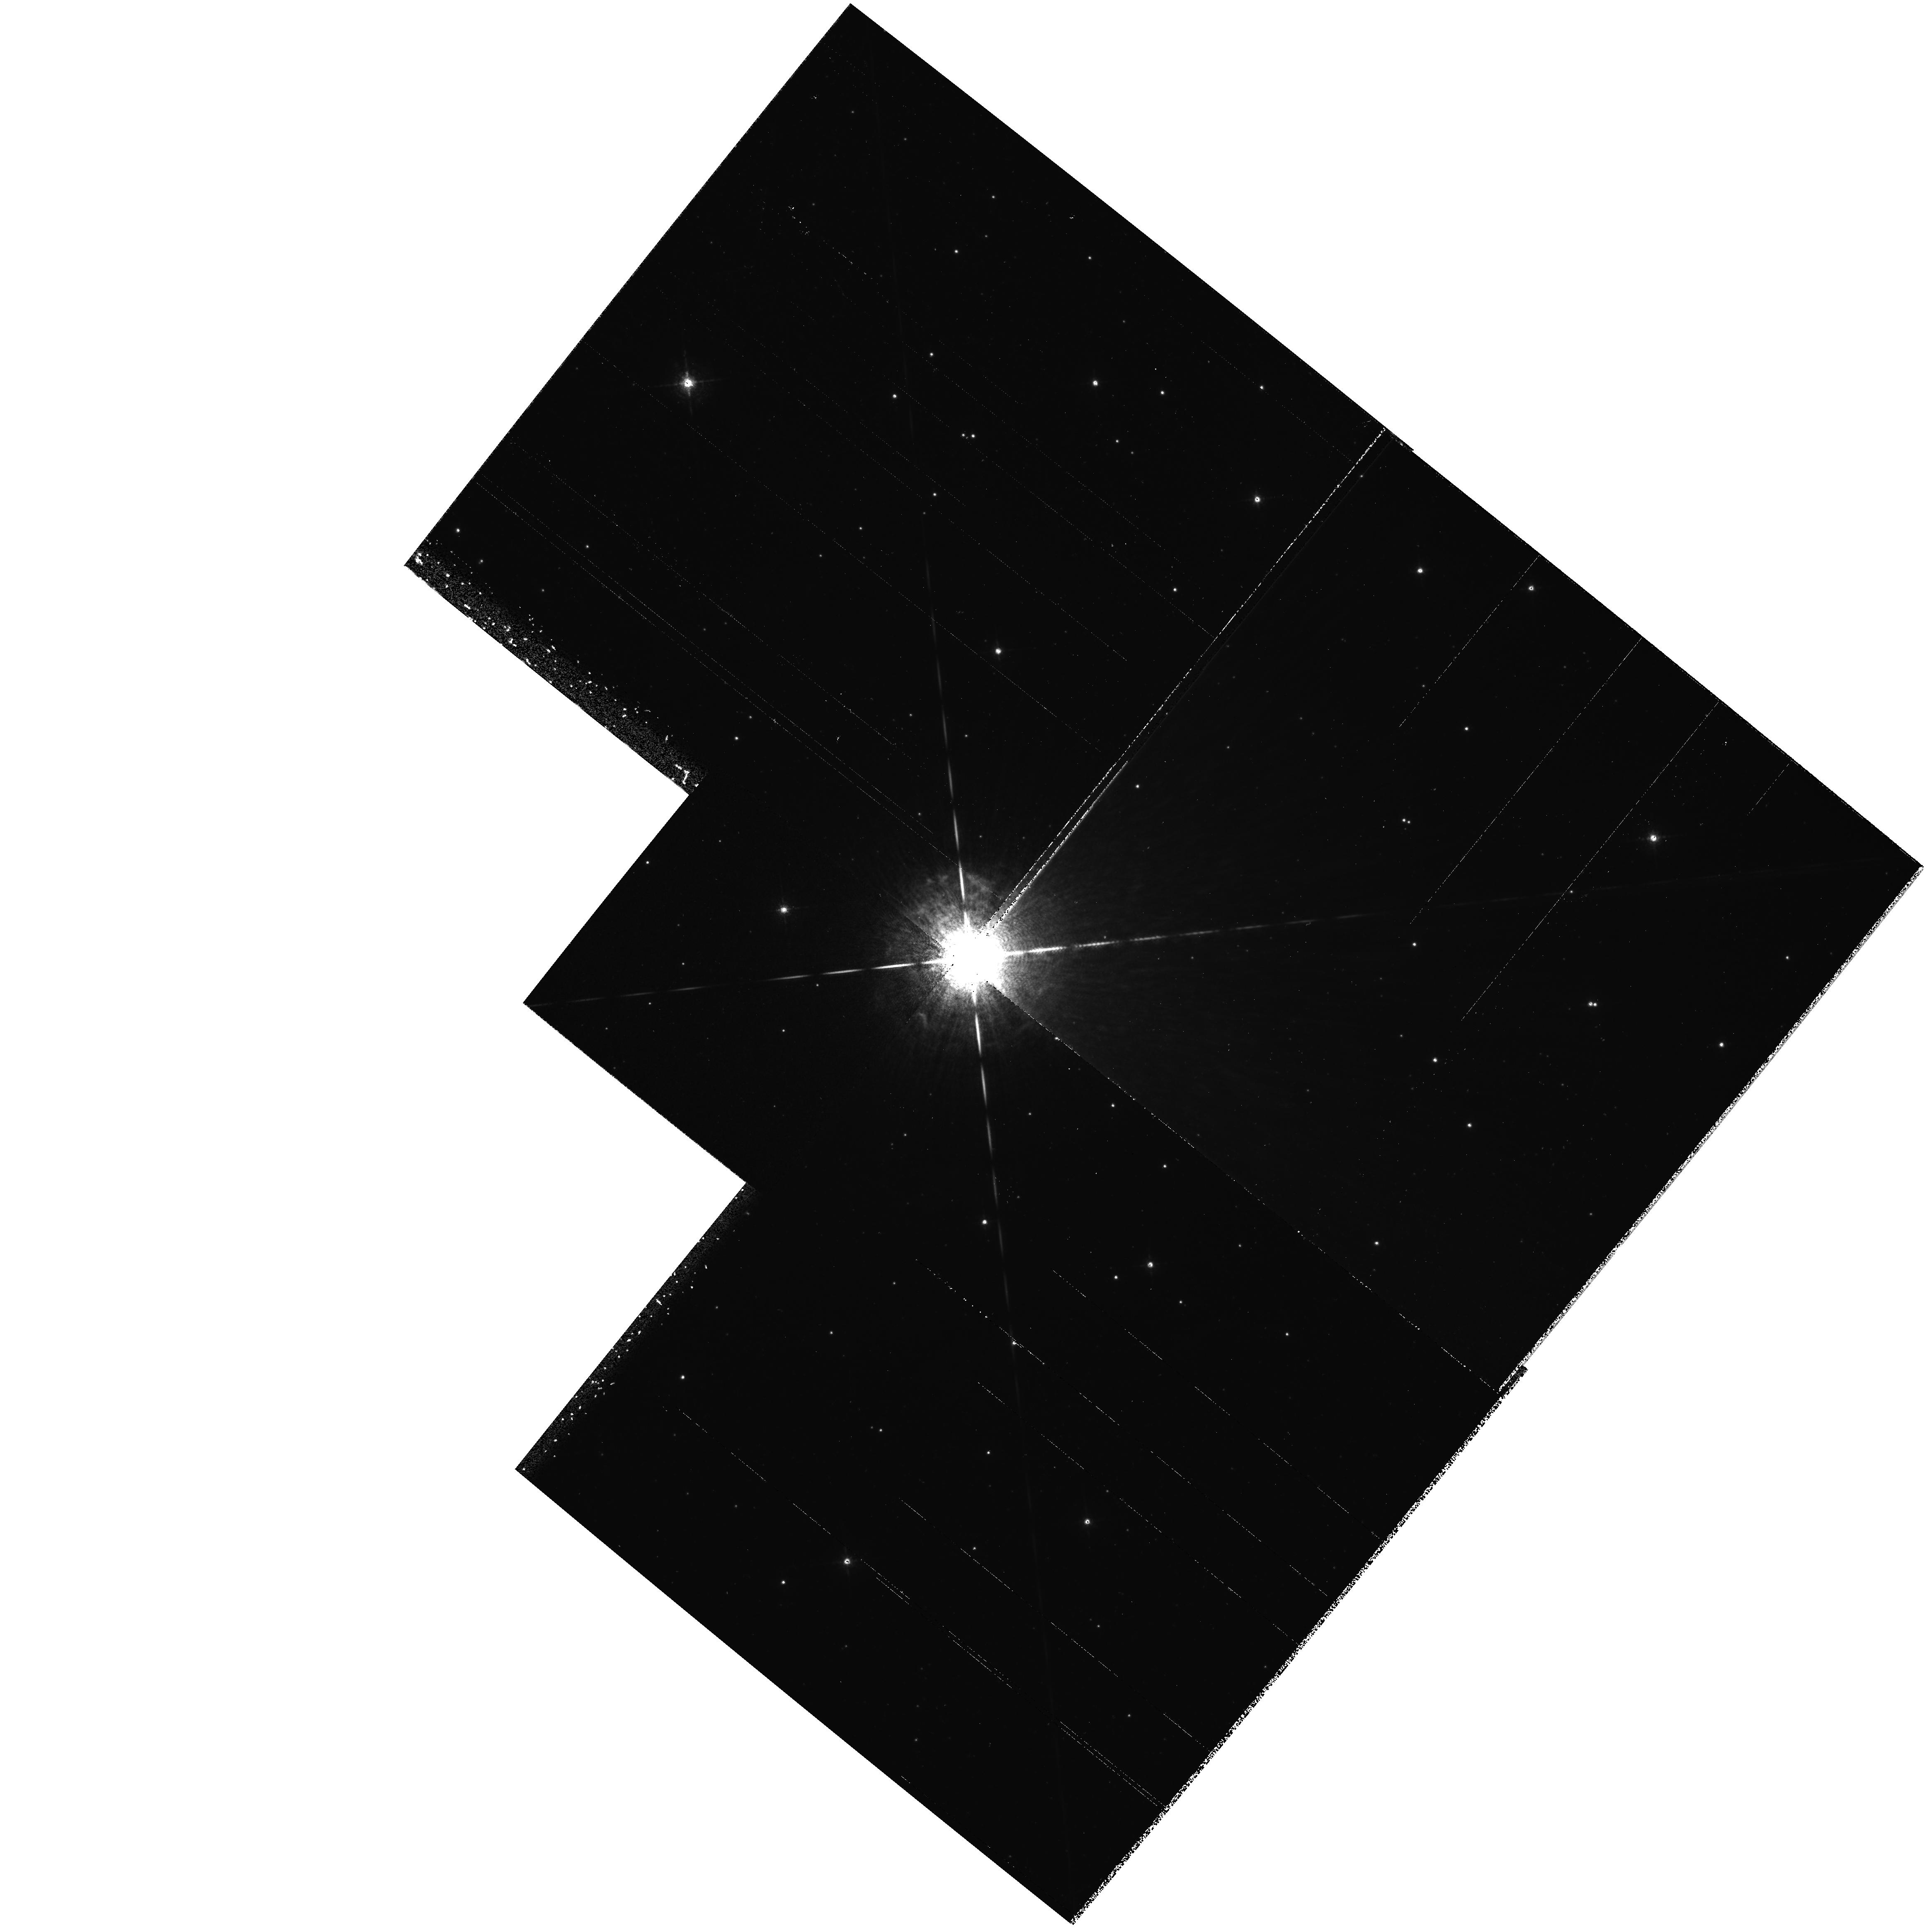
Target: P-CYGNI. Instrument: WFPC2/PC. Filter: F658N. Exposure: 42 min. Observation ID: hst_6724_a1_wfpc2_pc_f658n_u3msa1

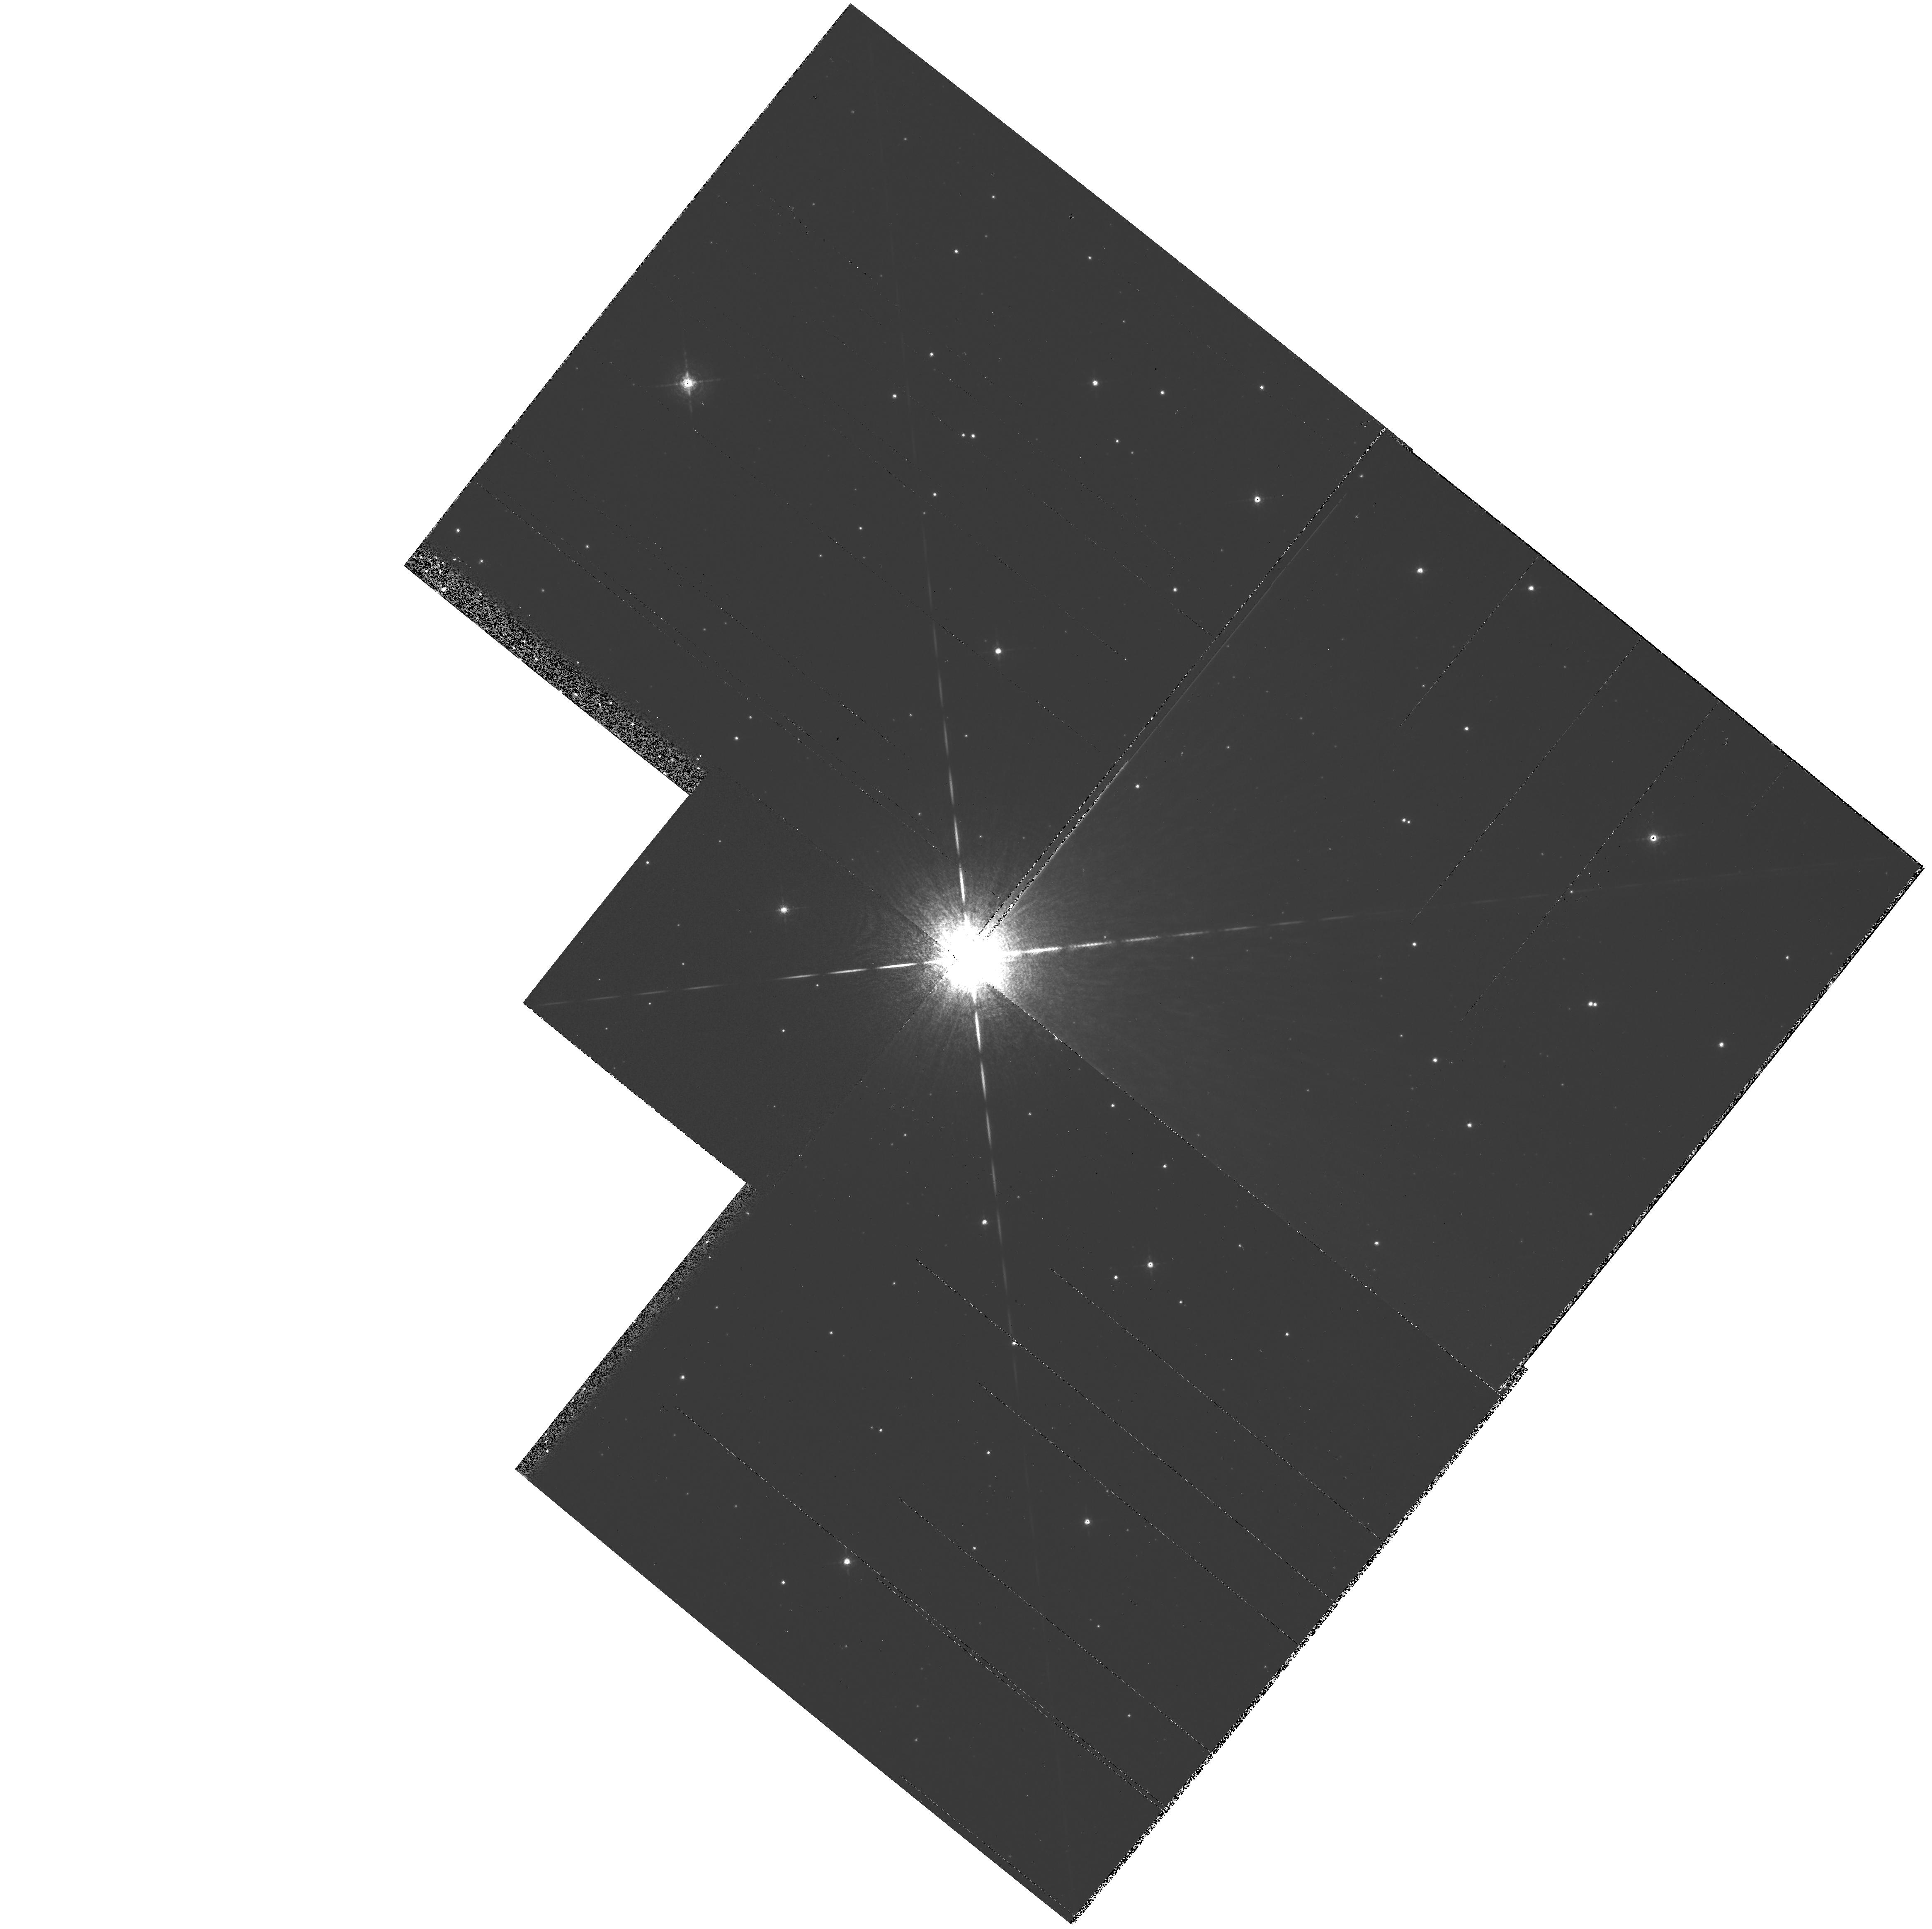
Target: P-CYGNI. Instrument: WFPC2/PC. Filter: F631N. Exposure: 19 min. Observation ID: hst_6724_a1_wfpc2_pc_f631n_u3msa1

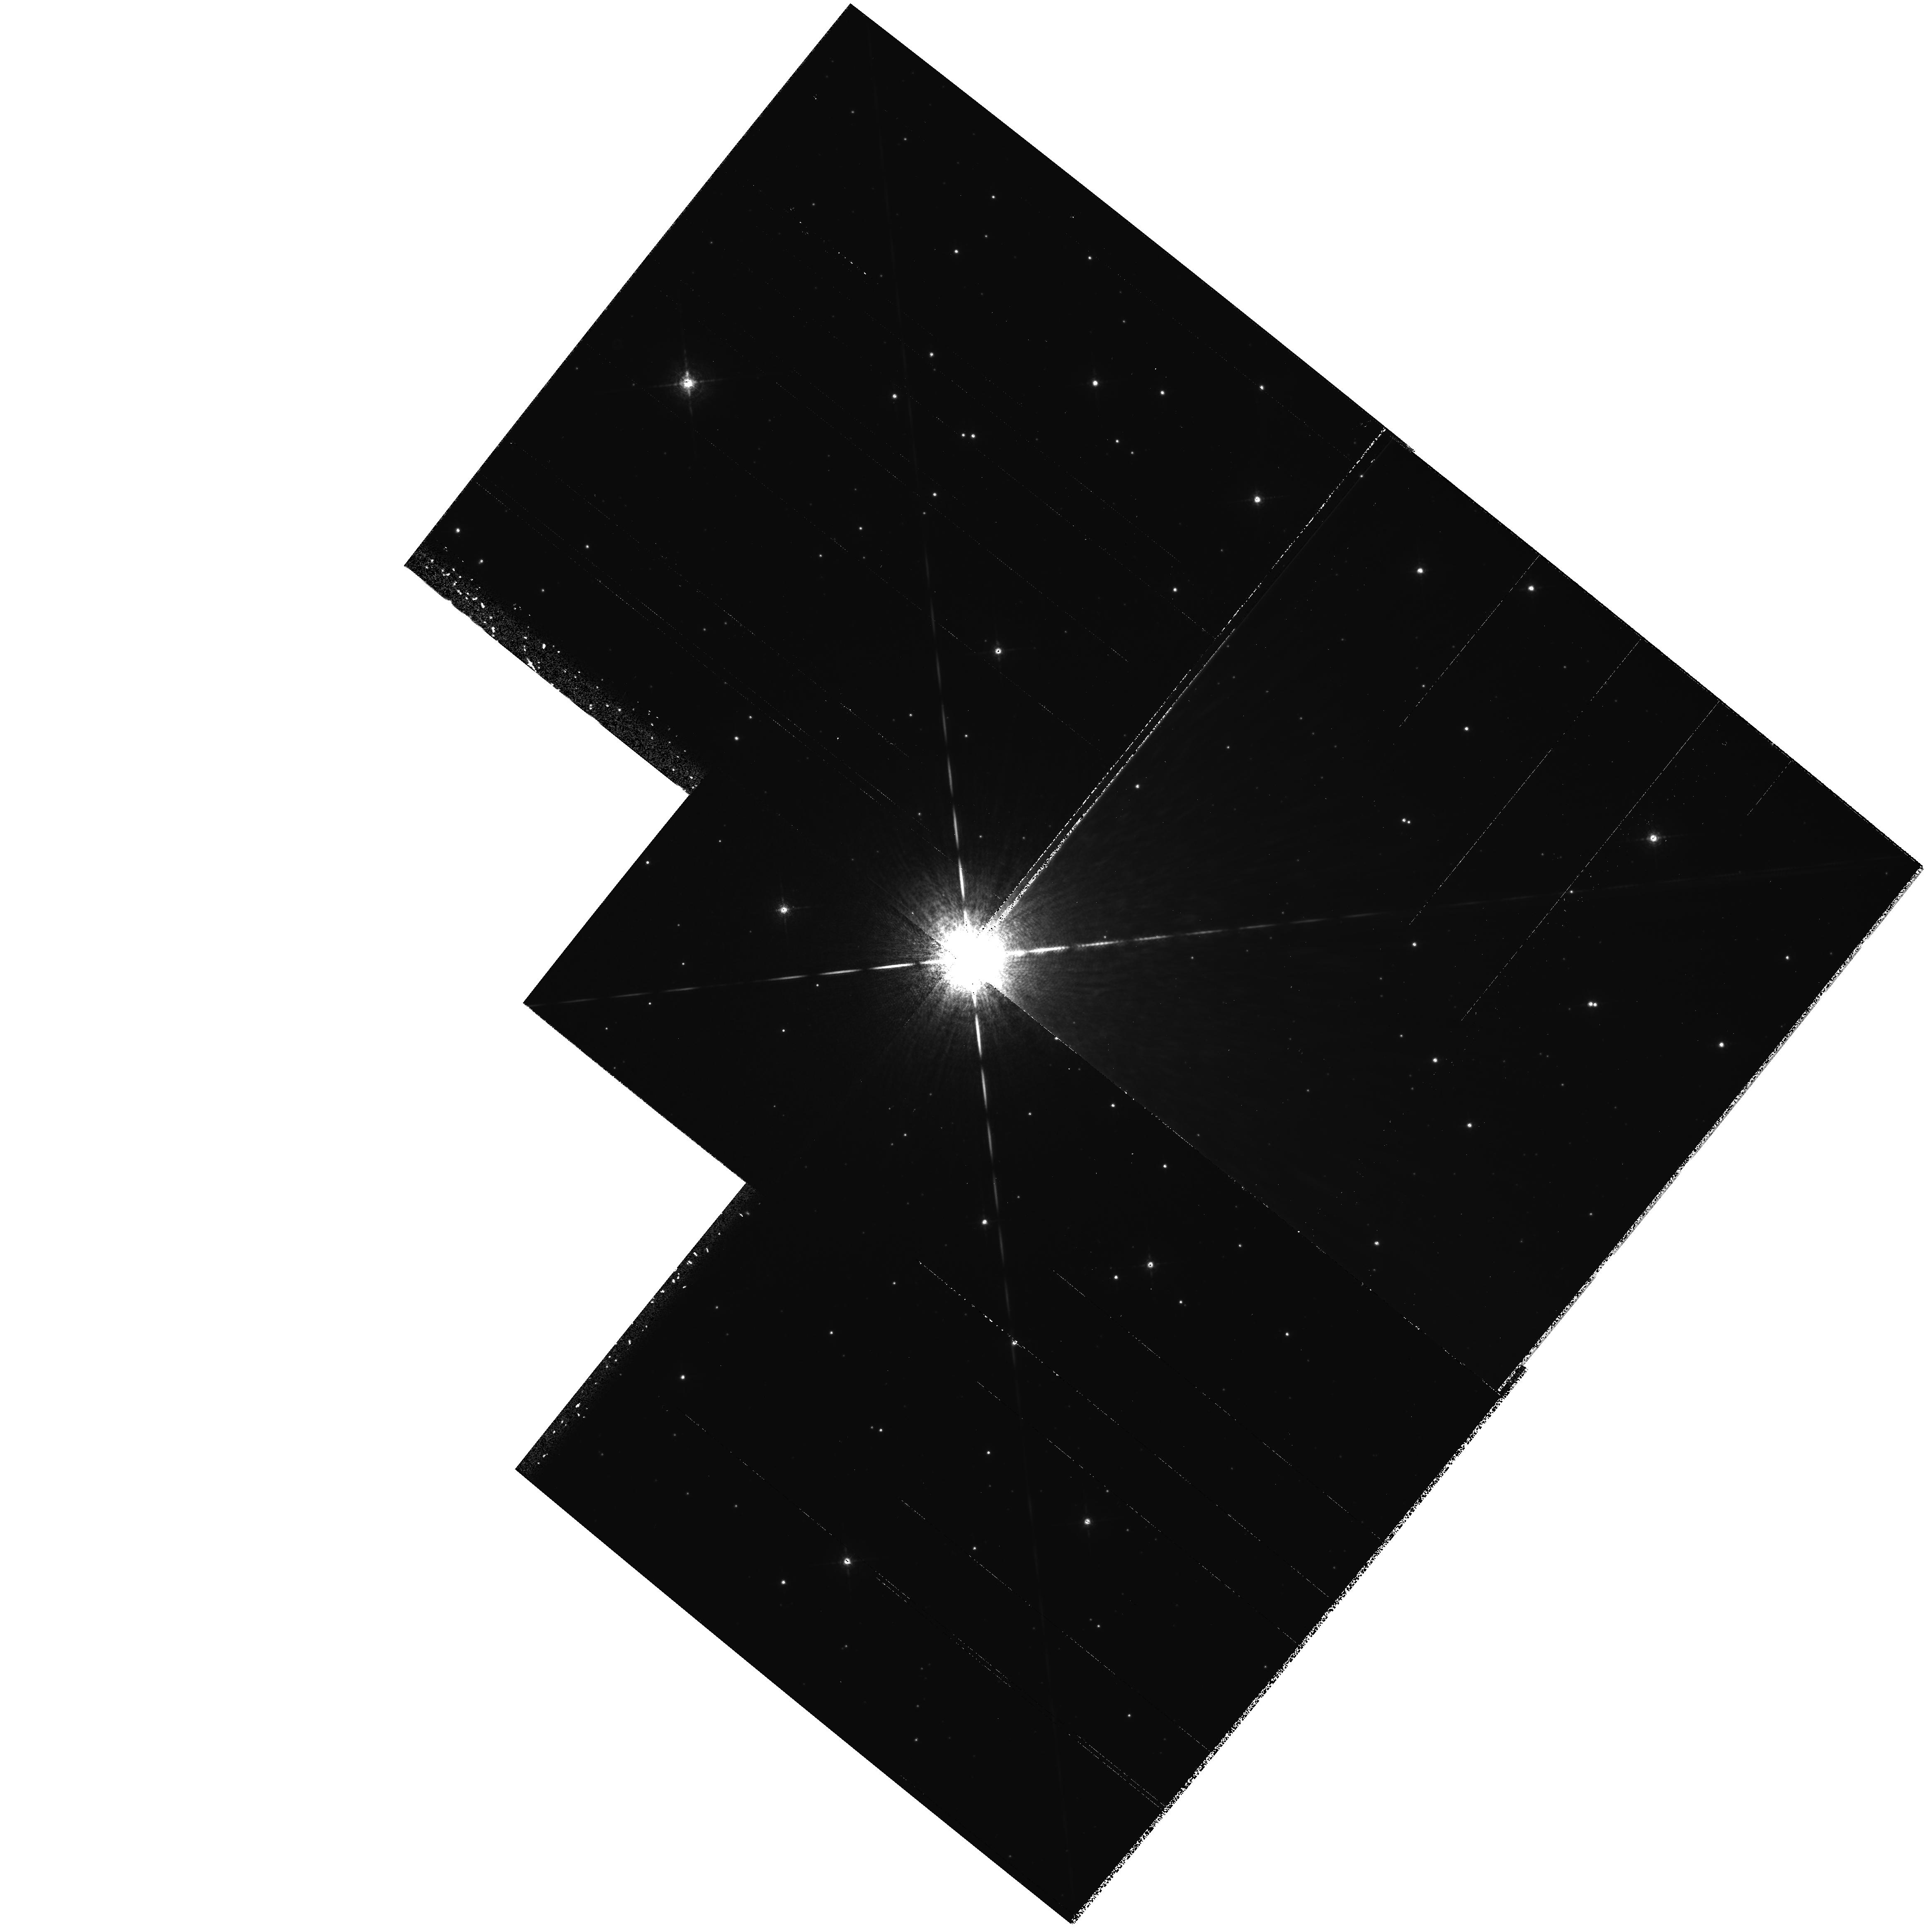
Target: P-CYGNI. Instrument: WFPC2/PC. Filter: F673N. Exposure: 1.3 h. Observation ID: hst_6724_a1_wfpc2_pc_f673n_u3msa1

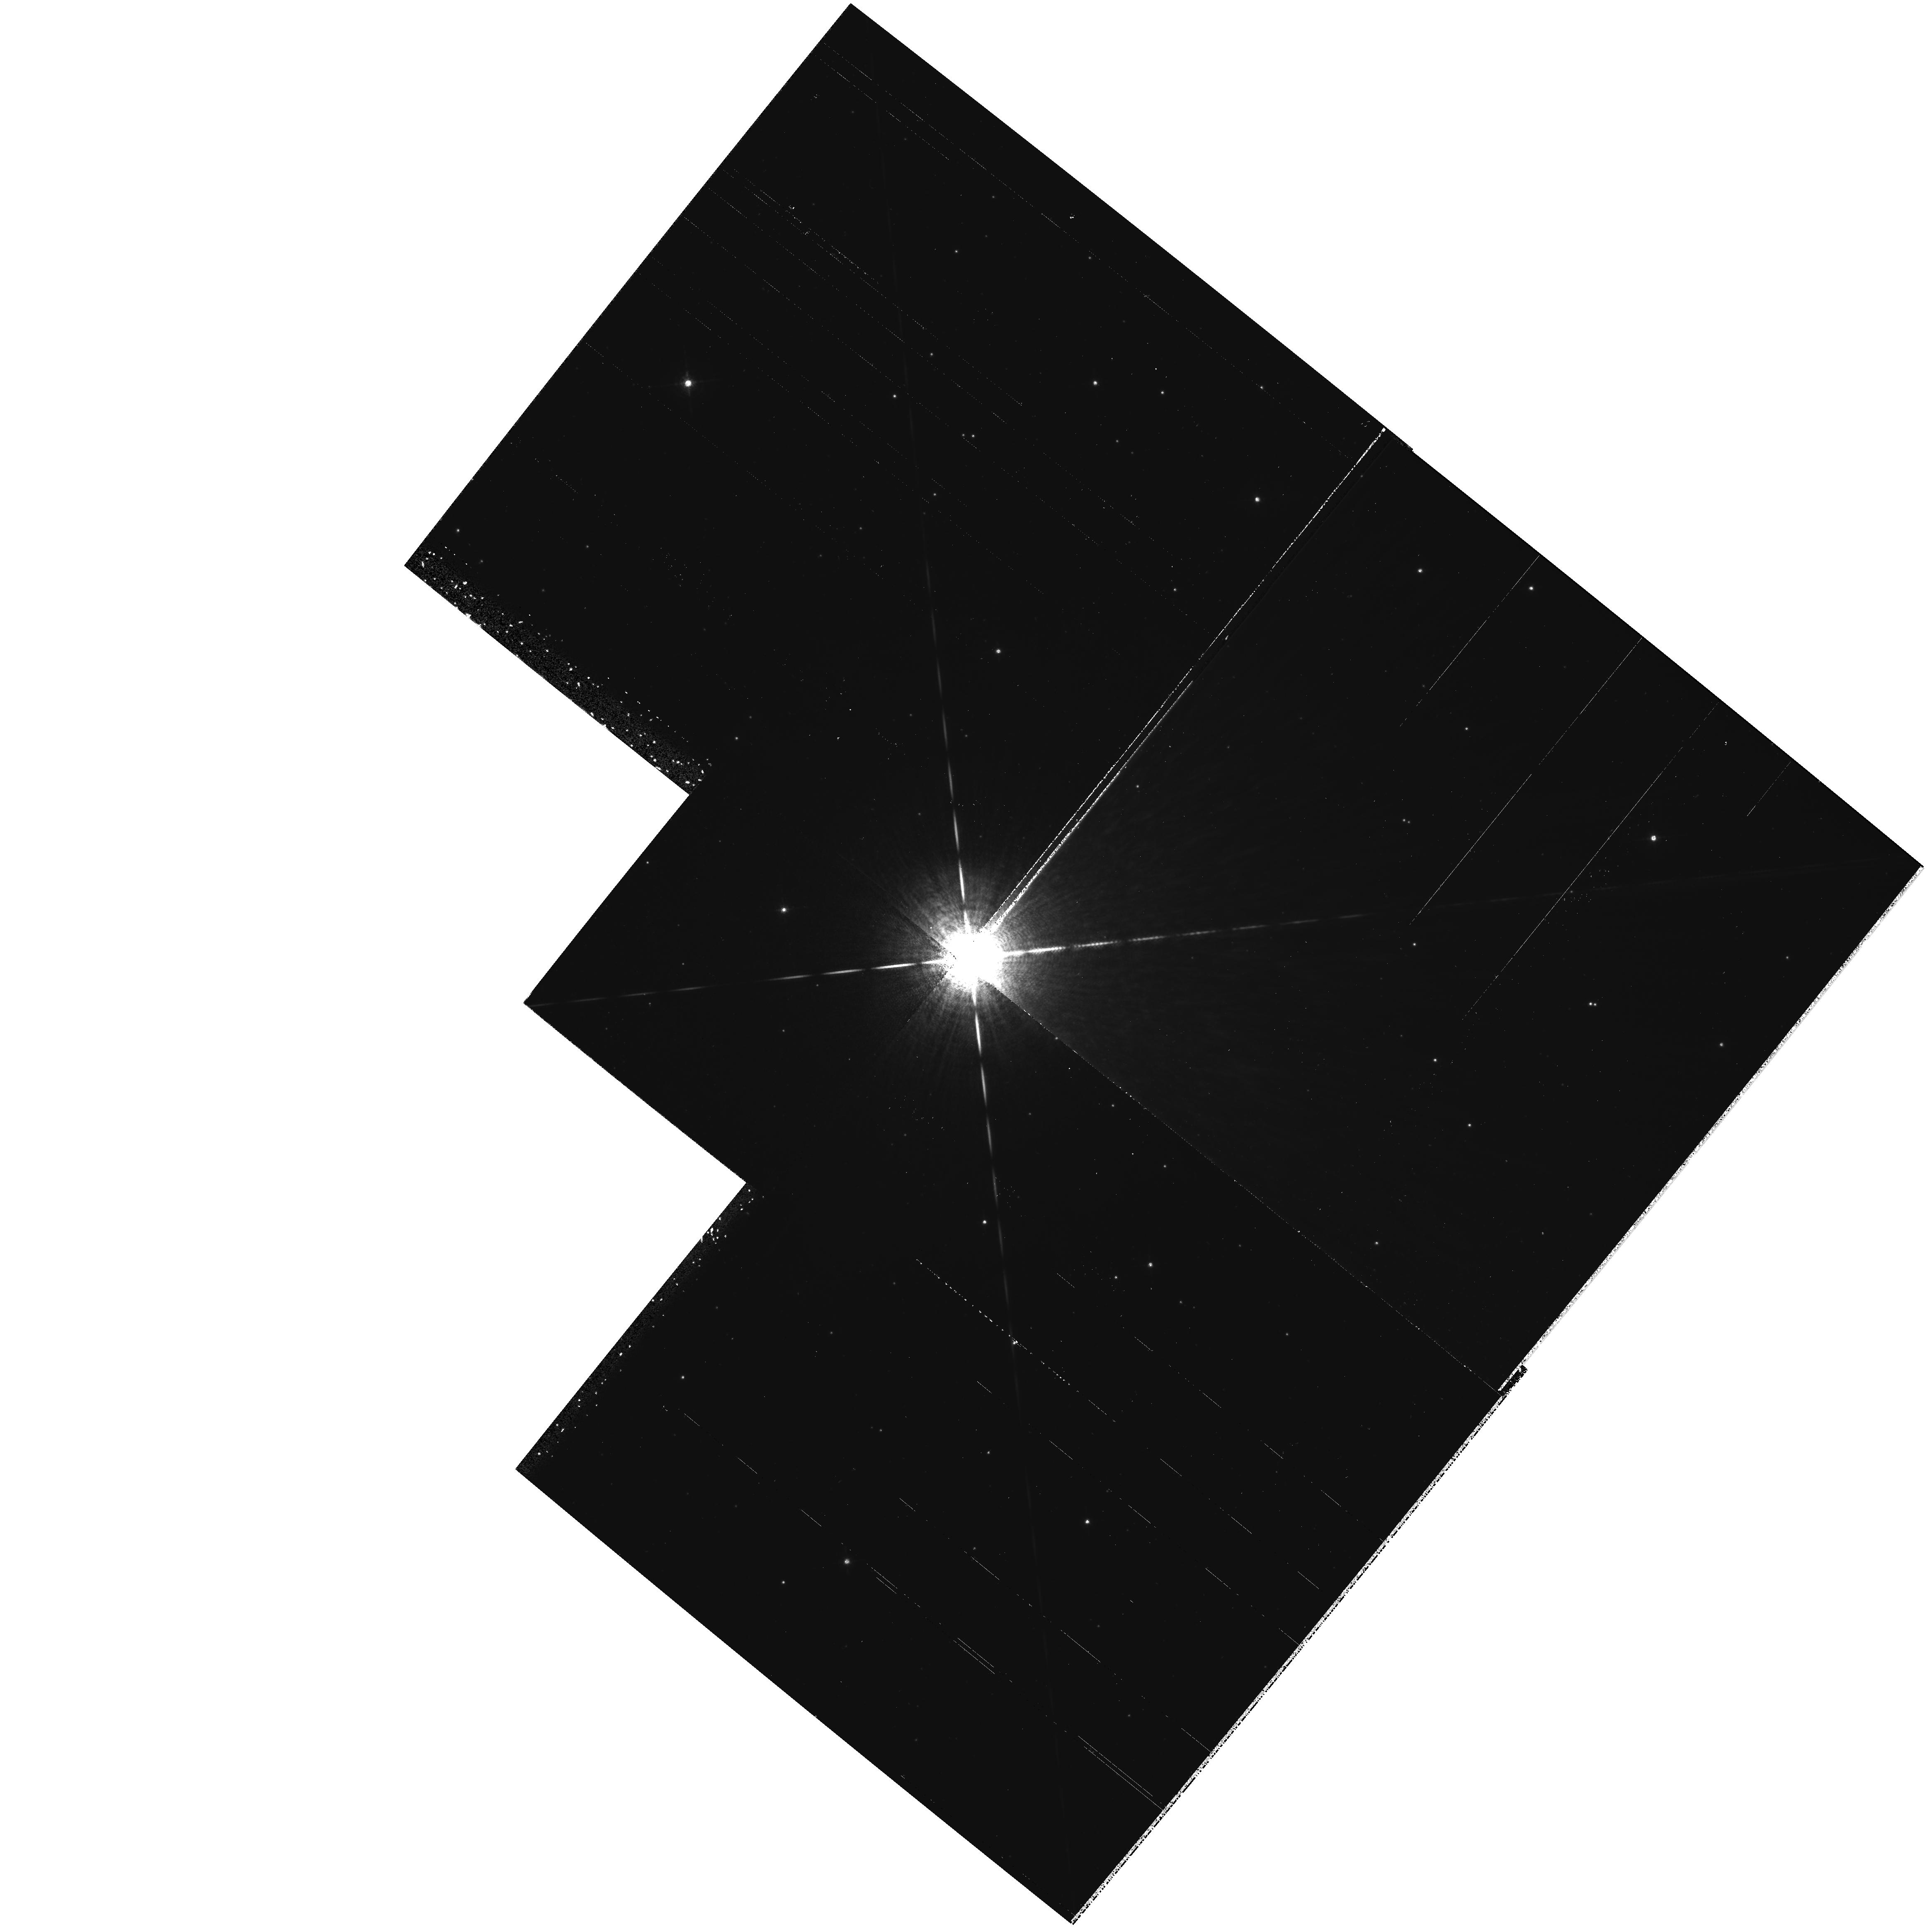
Target: P-CYGNI. Instrument: WFPC2/PC. Filter: F656N. Exposure: 42 min. Observation ID: hst_6724_a1_wfpc2_pc_f656n_u3msa1

The P Cygni Nebula (PI: White, Richard L.)

P Cygni is the closest and best known example of a Luminous Blue Variable. LBVs are believed to be very massive stars in the late stages of their evolution. Typically they exhibit heavy mass loss via stellar winds which are slower than typical OB stars', large optical nebulae which are frequently bipolar, and unpredictable luminosity variations including occasional explosive outbursts. P Cyg displays all of these characteristics, but its optical nebula has only very recently been discovered owing to its low surface brightness. We have made a detailed study of P Cyg at radio wavelengths, discovering that it can vary dramatically on a very short timescale, and that it has a large nebula morphologically almost identical the optical nebula. Using ground-based instrumentation it has not been possible to ascertain whether the P Cyg nebula comprises a set of inhomogeneous, concentric rings (corresponding to discrete outbursts), or a continuous distribution of blobs or filaments. We propose to use HST to obtain images in the NII Lambda6548, SII Lambda6731, and HAlpha lines with WFPC2. These images will be used to determine the morphology and to measure the N/S abundance ratio, which theory predicts should increase as the star evolves. The FOC will also be used to obtain high spatial resolution images in the HBeta line and nearby continuum. Further images obtained on a timescale of about 5 years will allow a direct measurement of the angular expansion of the nebula, and hence the distance and luminosity of P Cyg.